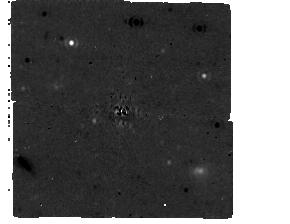
Target: HIP84478. Instrument: MIRI/CORON. Filter: F1065C+4QPM_1065. Exposure: 30 min. Observation ID: jw09056-c1021_t007_miri_f1065c-mask1065

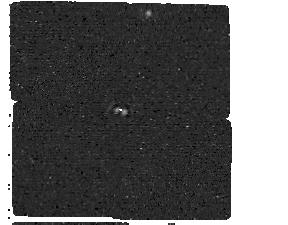
Target: HIP108706. Instrument: MIRI/CORON. Filter: F1550C+4QPM_1550. Exposure: 30 min. Observation ID: jw09056-c1018_t003_miri_f1550c-mask1550

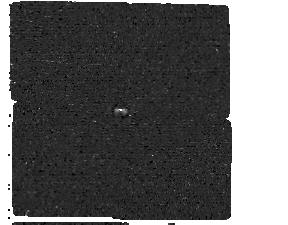
Target: HIP46655. Instrument: MIRI/CORON. Filter: F1550C+4QPM_1550. Exposure: 30 min. Observation ID: jw09056-c1016_t001_miri_f1550c-mask1550

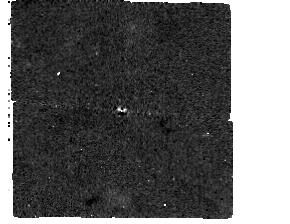
Target: HIP46655. Instrument: MIRI/CORON. Filter: F1065C+4QPM_1065. Exposure: 30 min. Observation ID: jw09056-c1015_t001_miri_f1065c-mask1065

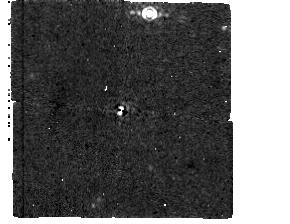
Target: HIP108706. Instrument: MIRI/CORON. Filter: F1065C+4QPM_1065. Exposure: 30 min. Observation ID: jw09056-c1017_t003_miri_f1065c-mask1065

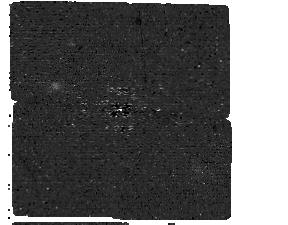
Target: HIP84478. Instrument: MIRI/CORON. Filter: F1550C+4QPM_1550. Exposure: 30 min. Observation ID: jw09056-c1022_t007_miri_f1550c-mask1550

Imaging the Coldest Planets Around the Nearest Accelerating Stars (PI: Franson, Kyle)

JWST/MIRI is the first instrument that can directly image planets with ages similar to our own Solar System. This was recently demonstrated in the discovery of Epsilon Indi b, the first mature imaged planet. At a distance of 3.5 pc, angular separation of 4 arcsec, and with a dynamical mass of 6 Jupiter masses, Epsilon Indi b will be a key spectroscopic benchmark for models of the coldest atmospheres. However, to explore to diversity of cold planet atmospheres, we need a sample of mature gas giants like Eps Indi b at close enough distances (<10 pc) and wide enough angular separations (>1 arcsec) to be feasibly accessible to mid-infrared spectroscopic characterization. Here, we propose to image the next five most promising nearby accelerating stars with the goal of increasing the sample of cold giant planet benchmarks. By focusing on astrometric accelerations between Hipparcos and Gaia, this program is able to prioritize the stars with the highest probability for delivering planets with similar temperatures, distances, and angular separations to Eps Indi b. Planets discovered through this survey will sample the diversity of cold giant planet atmospheres, benchmark the models used for cold free-floating planets, and will enable the first ensemble tests of substellar evolutionary models at old ages through their dynamical masses.